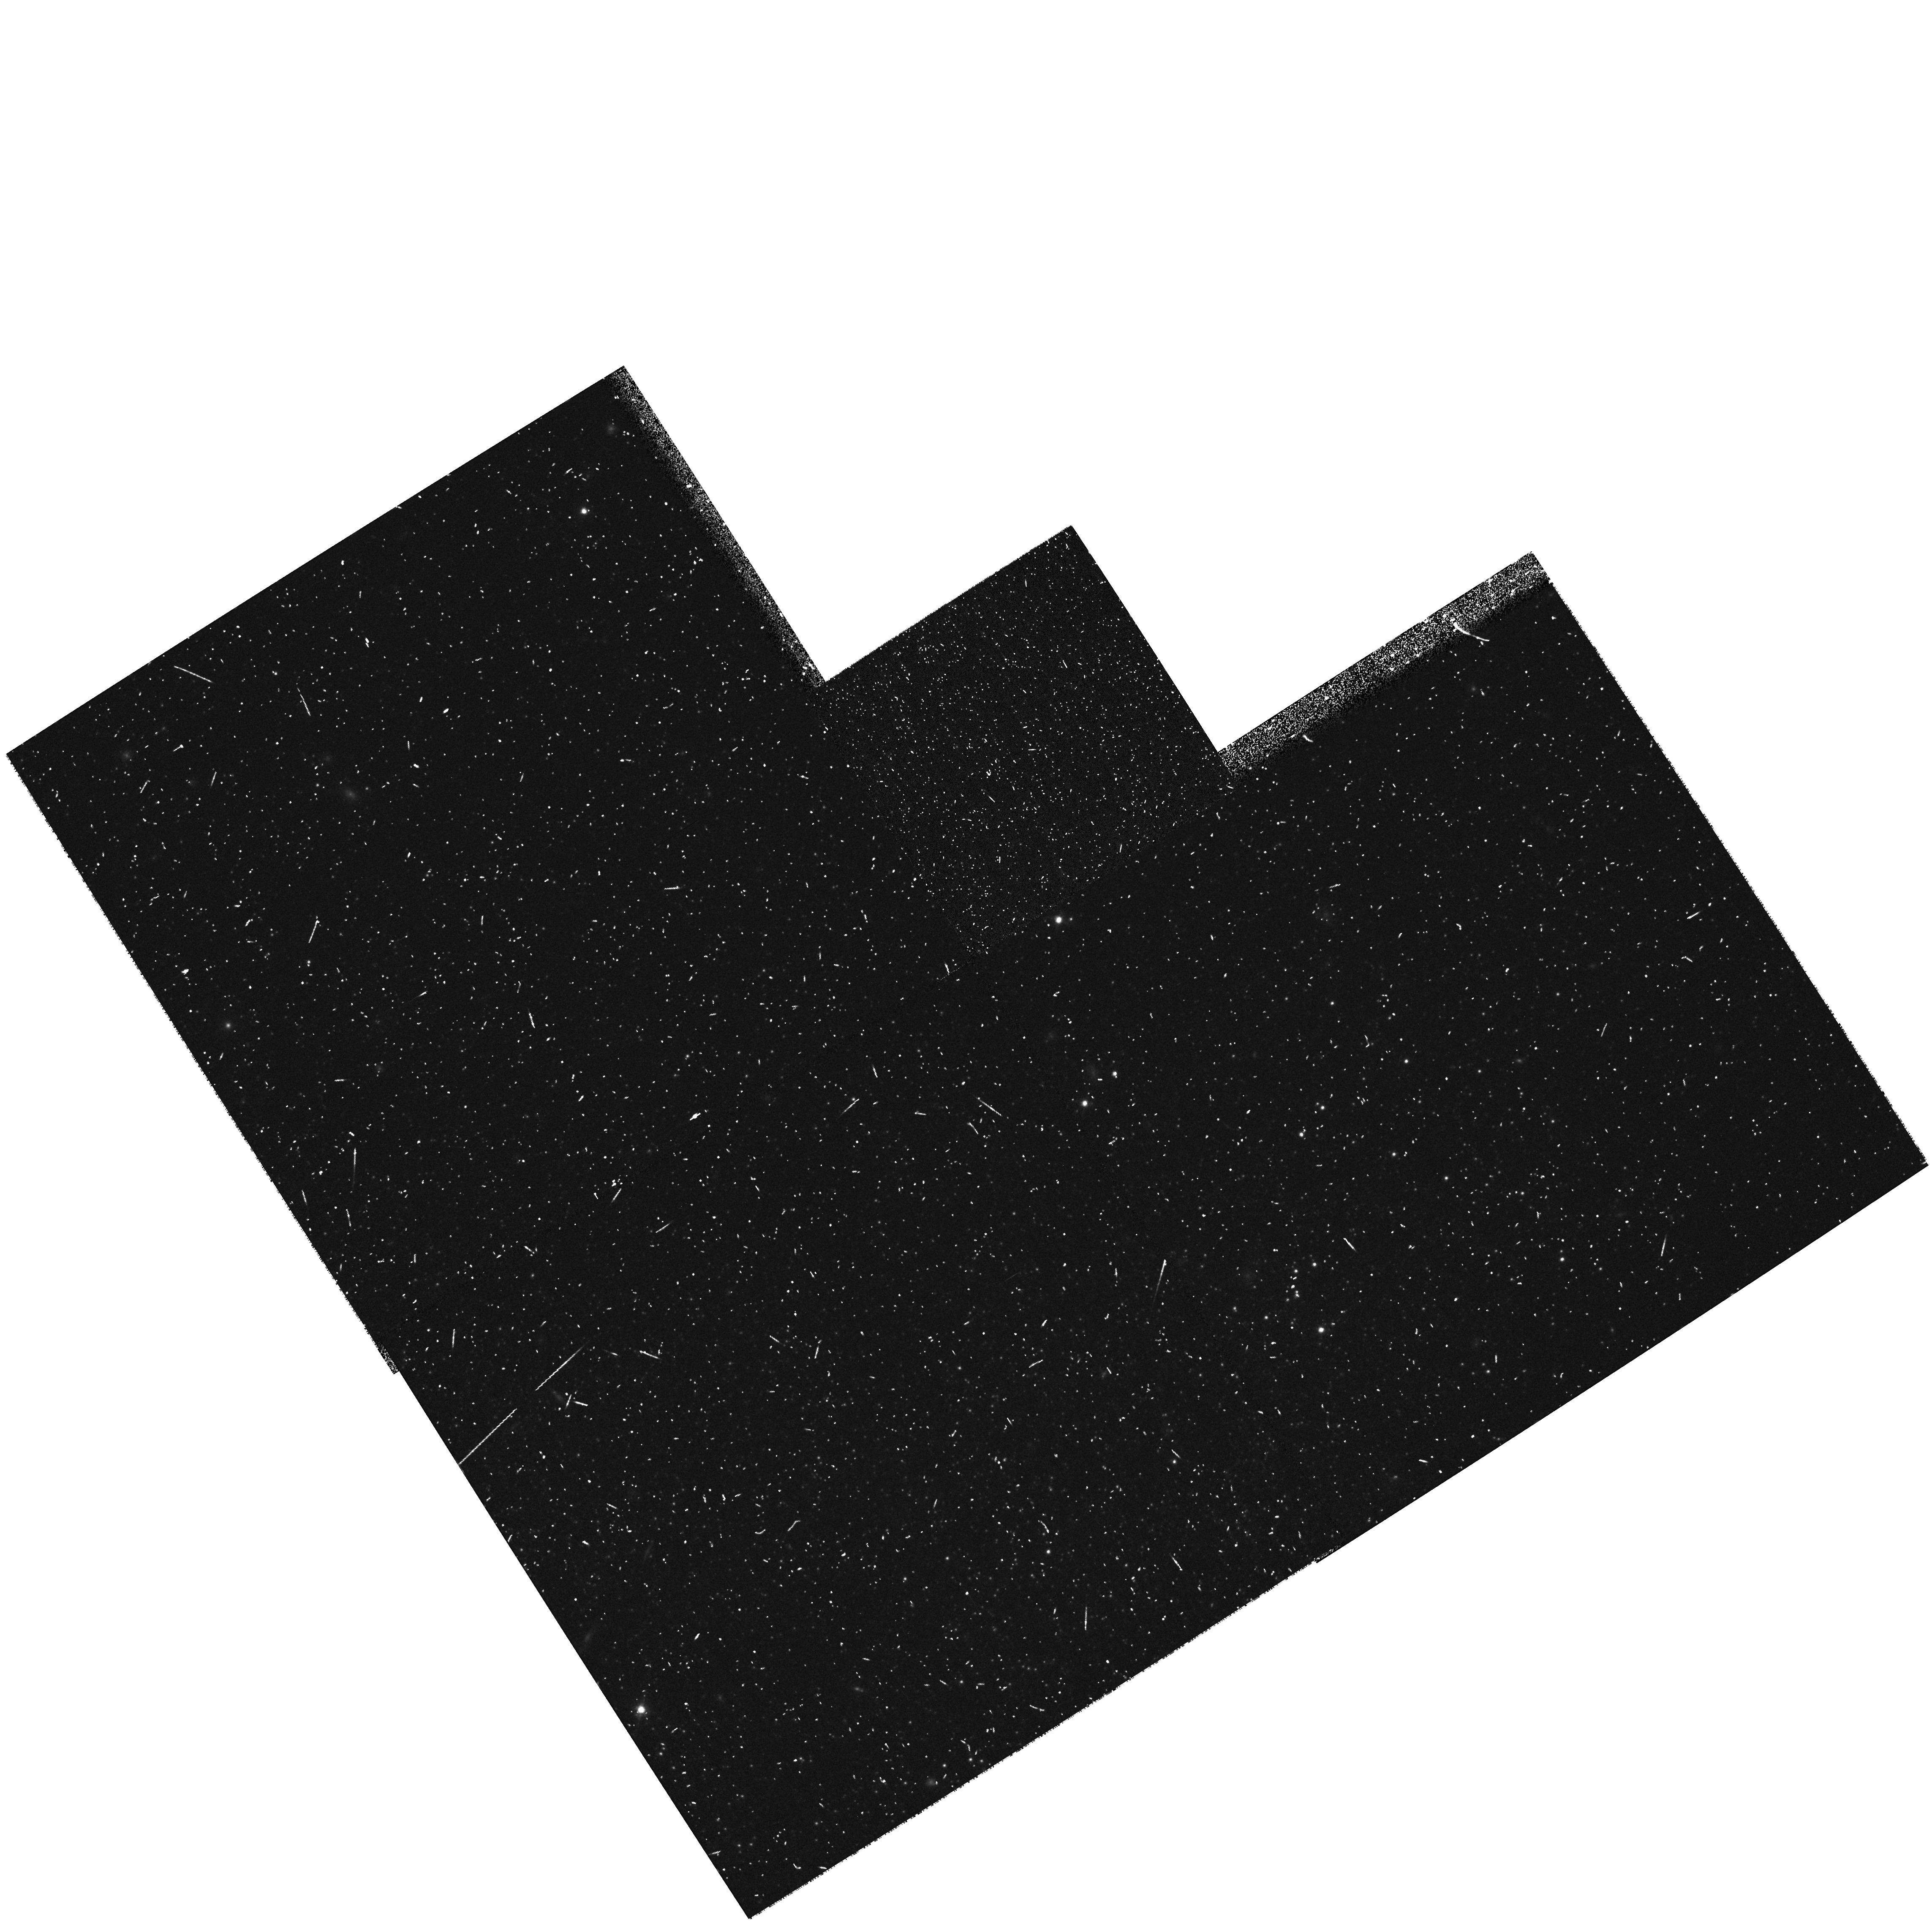
Target: HOLMBERGI
Instrument: WFPC2/PC
Filter: F814W
Exposure: 20 min
Observation ID: hst_8601_a9_wfpc2_pc_f814w_u672a9

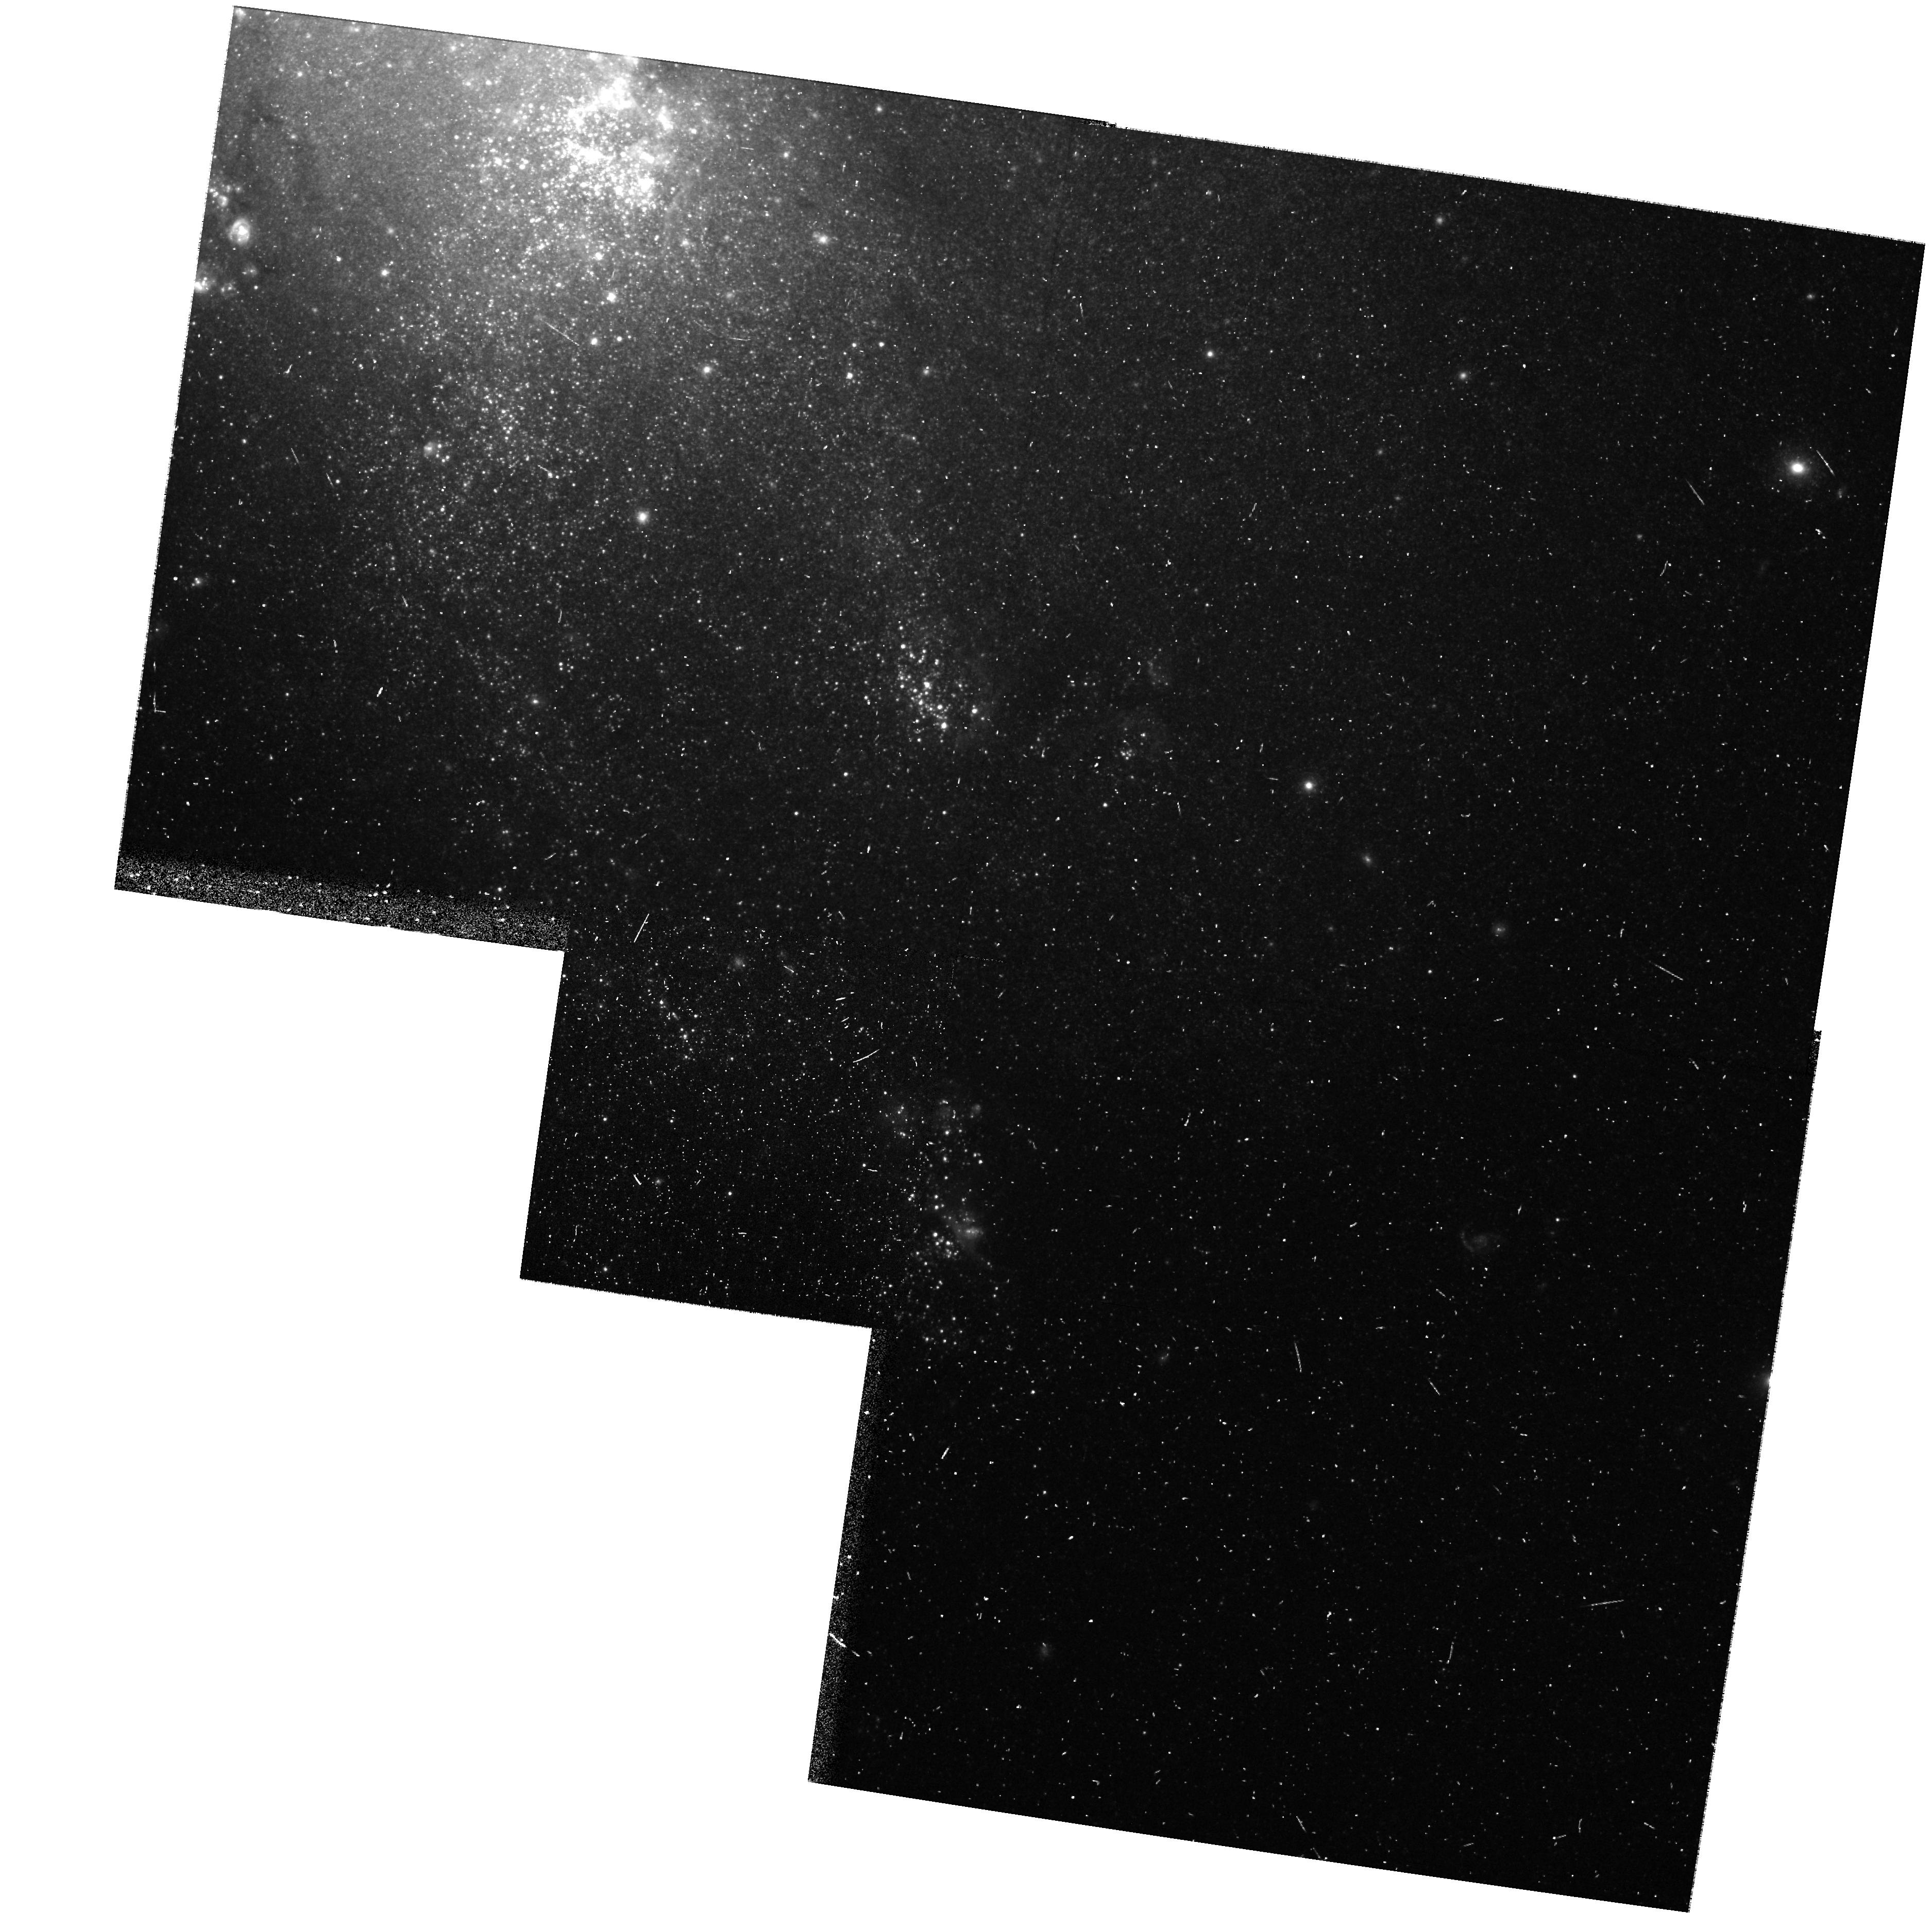
Target: NGC4449
Instrument: WFPC2/PC
Filter: F606W
Exposure: 10 min
Observation ID: hst_8601_b7_wfpc2_pc_f606w_u672b7

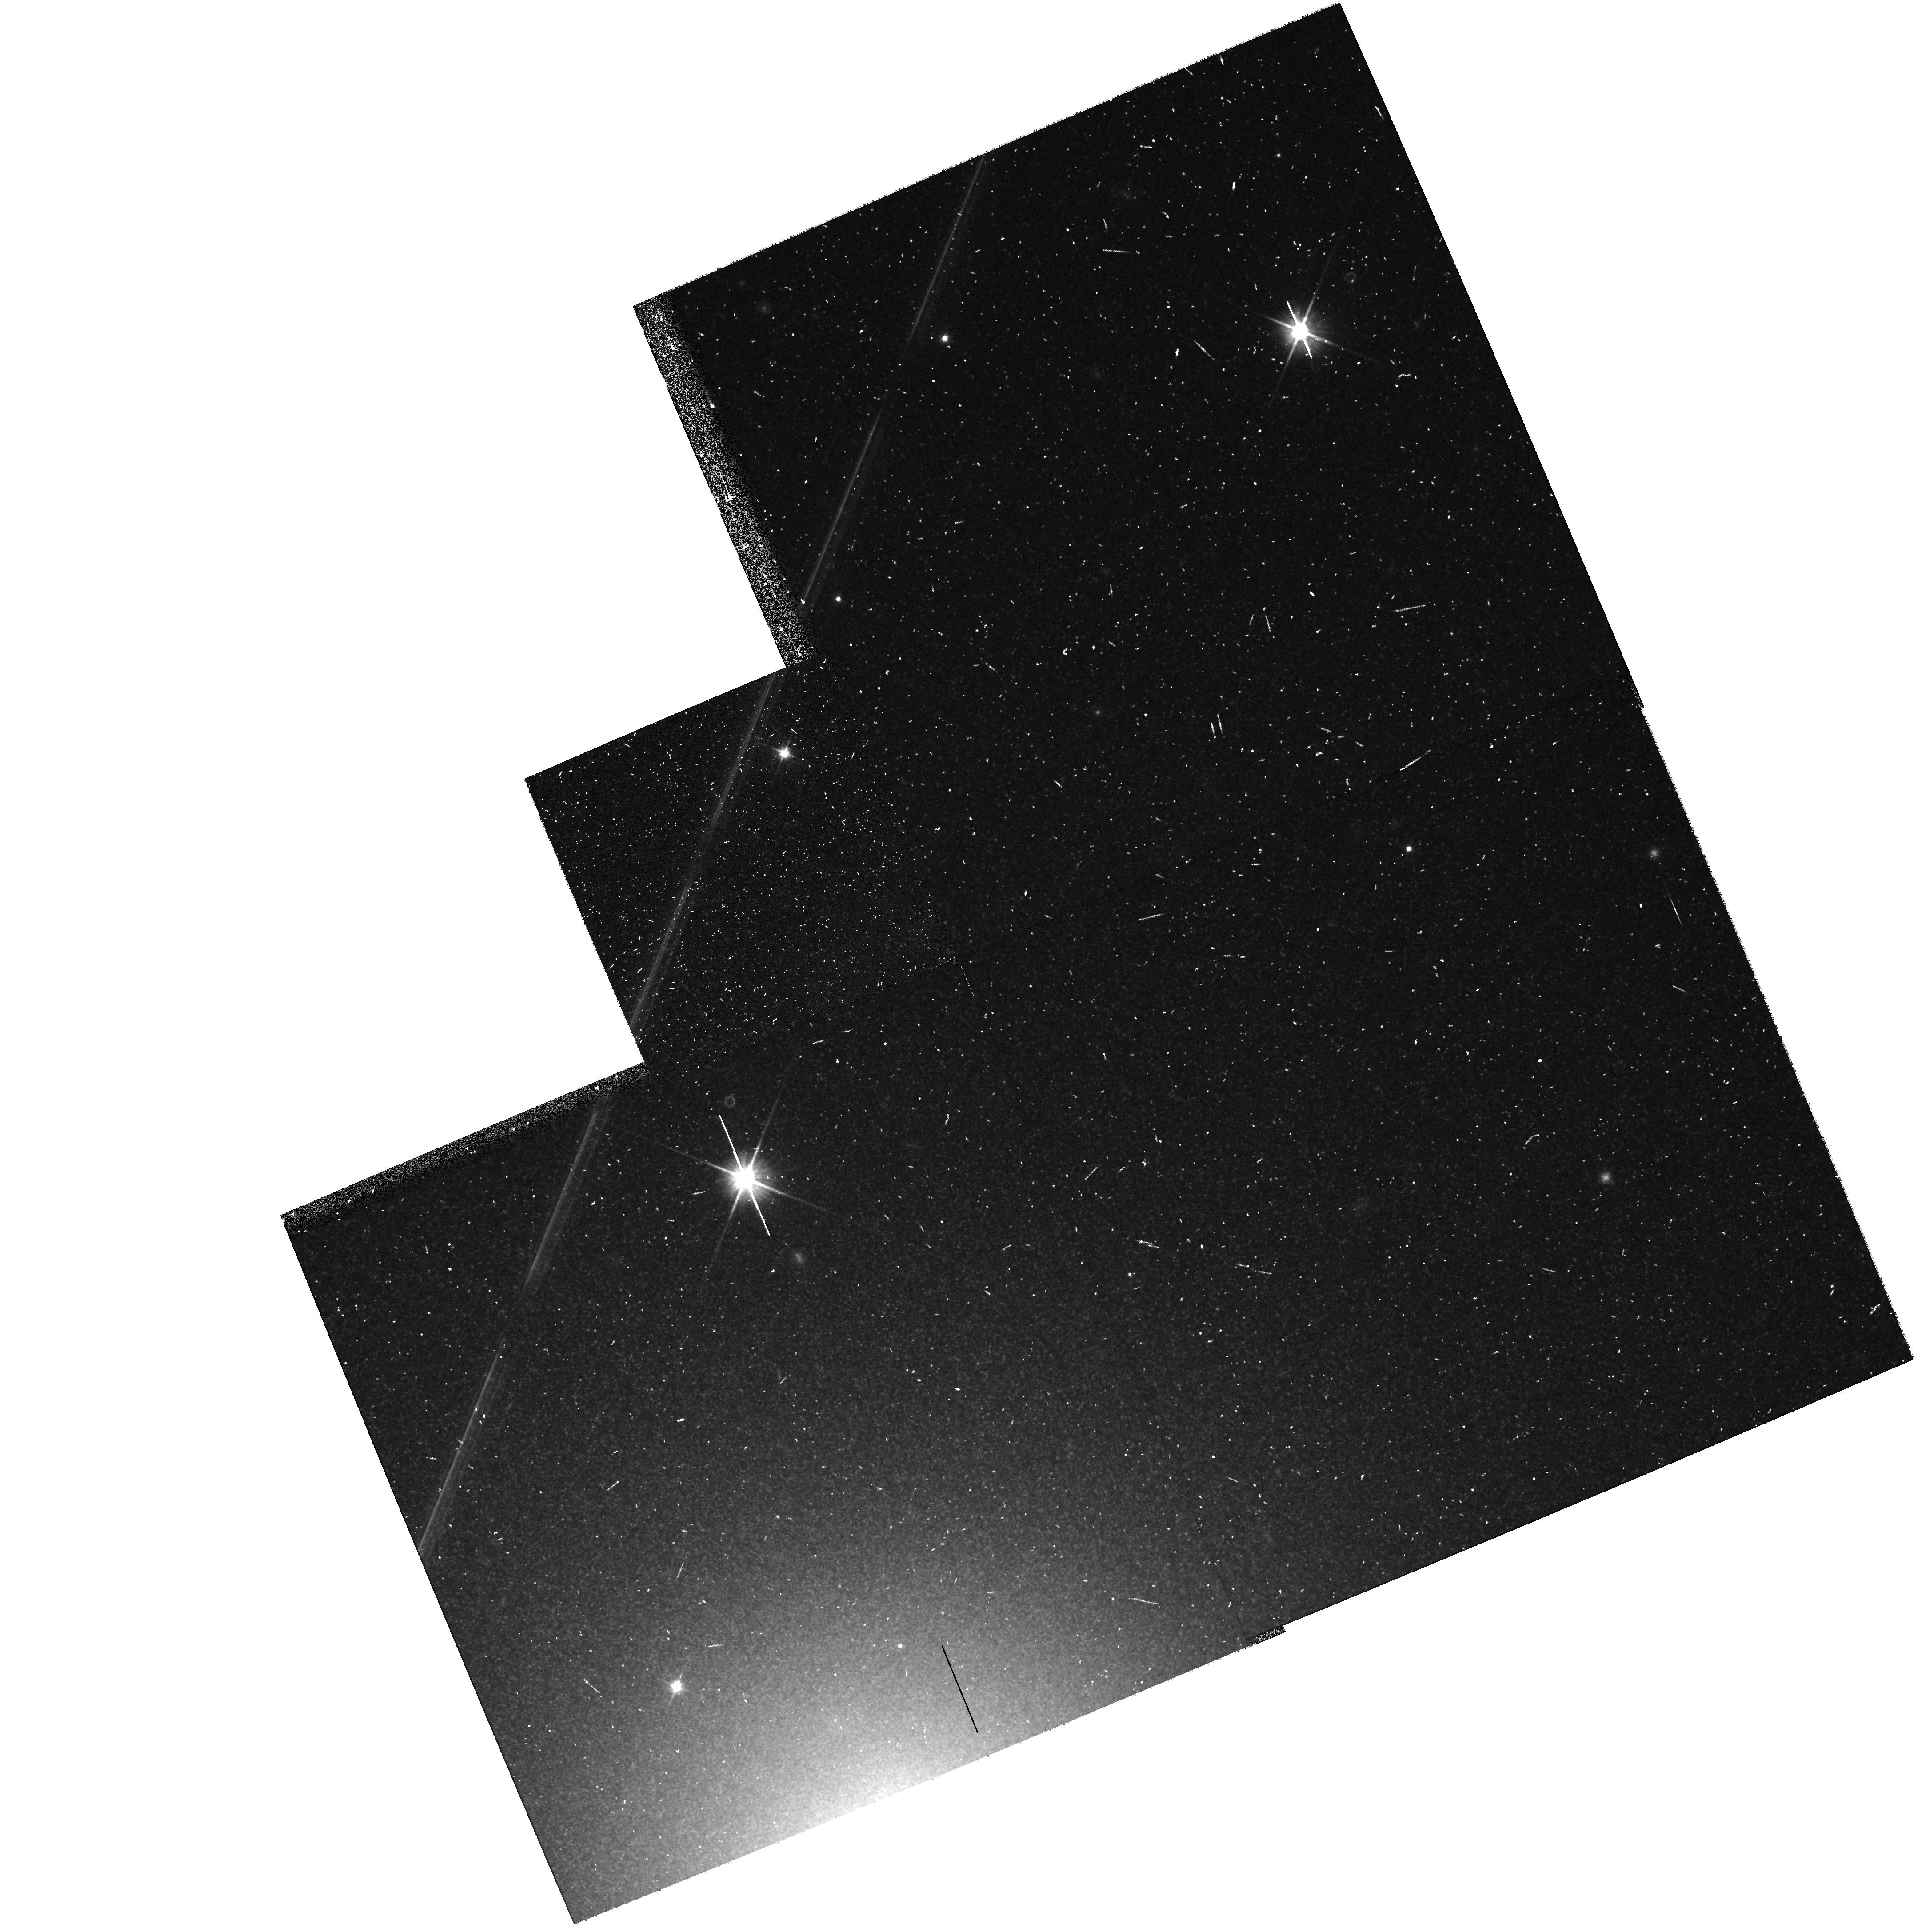
Target: NGC404
Instrument: WFPC2/PC
Filter: F606W
Exposure: 10 min
Observation ID: hst_8601_35_wfpc2_pc_f606w_u67235

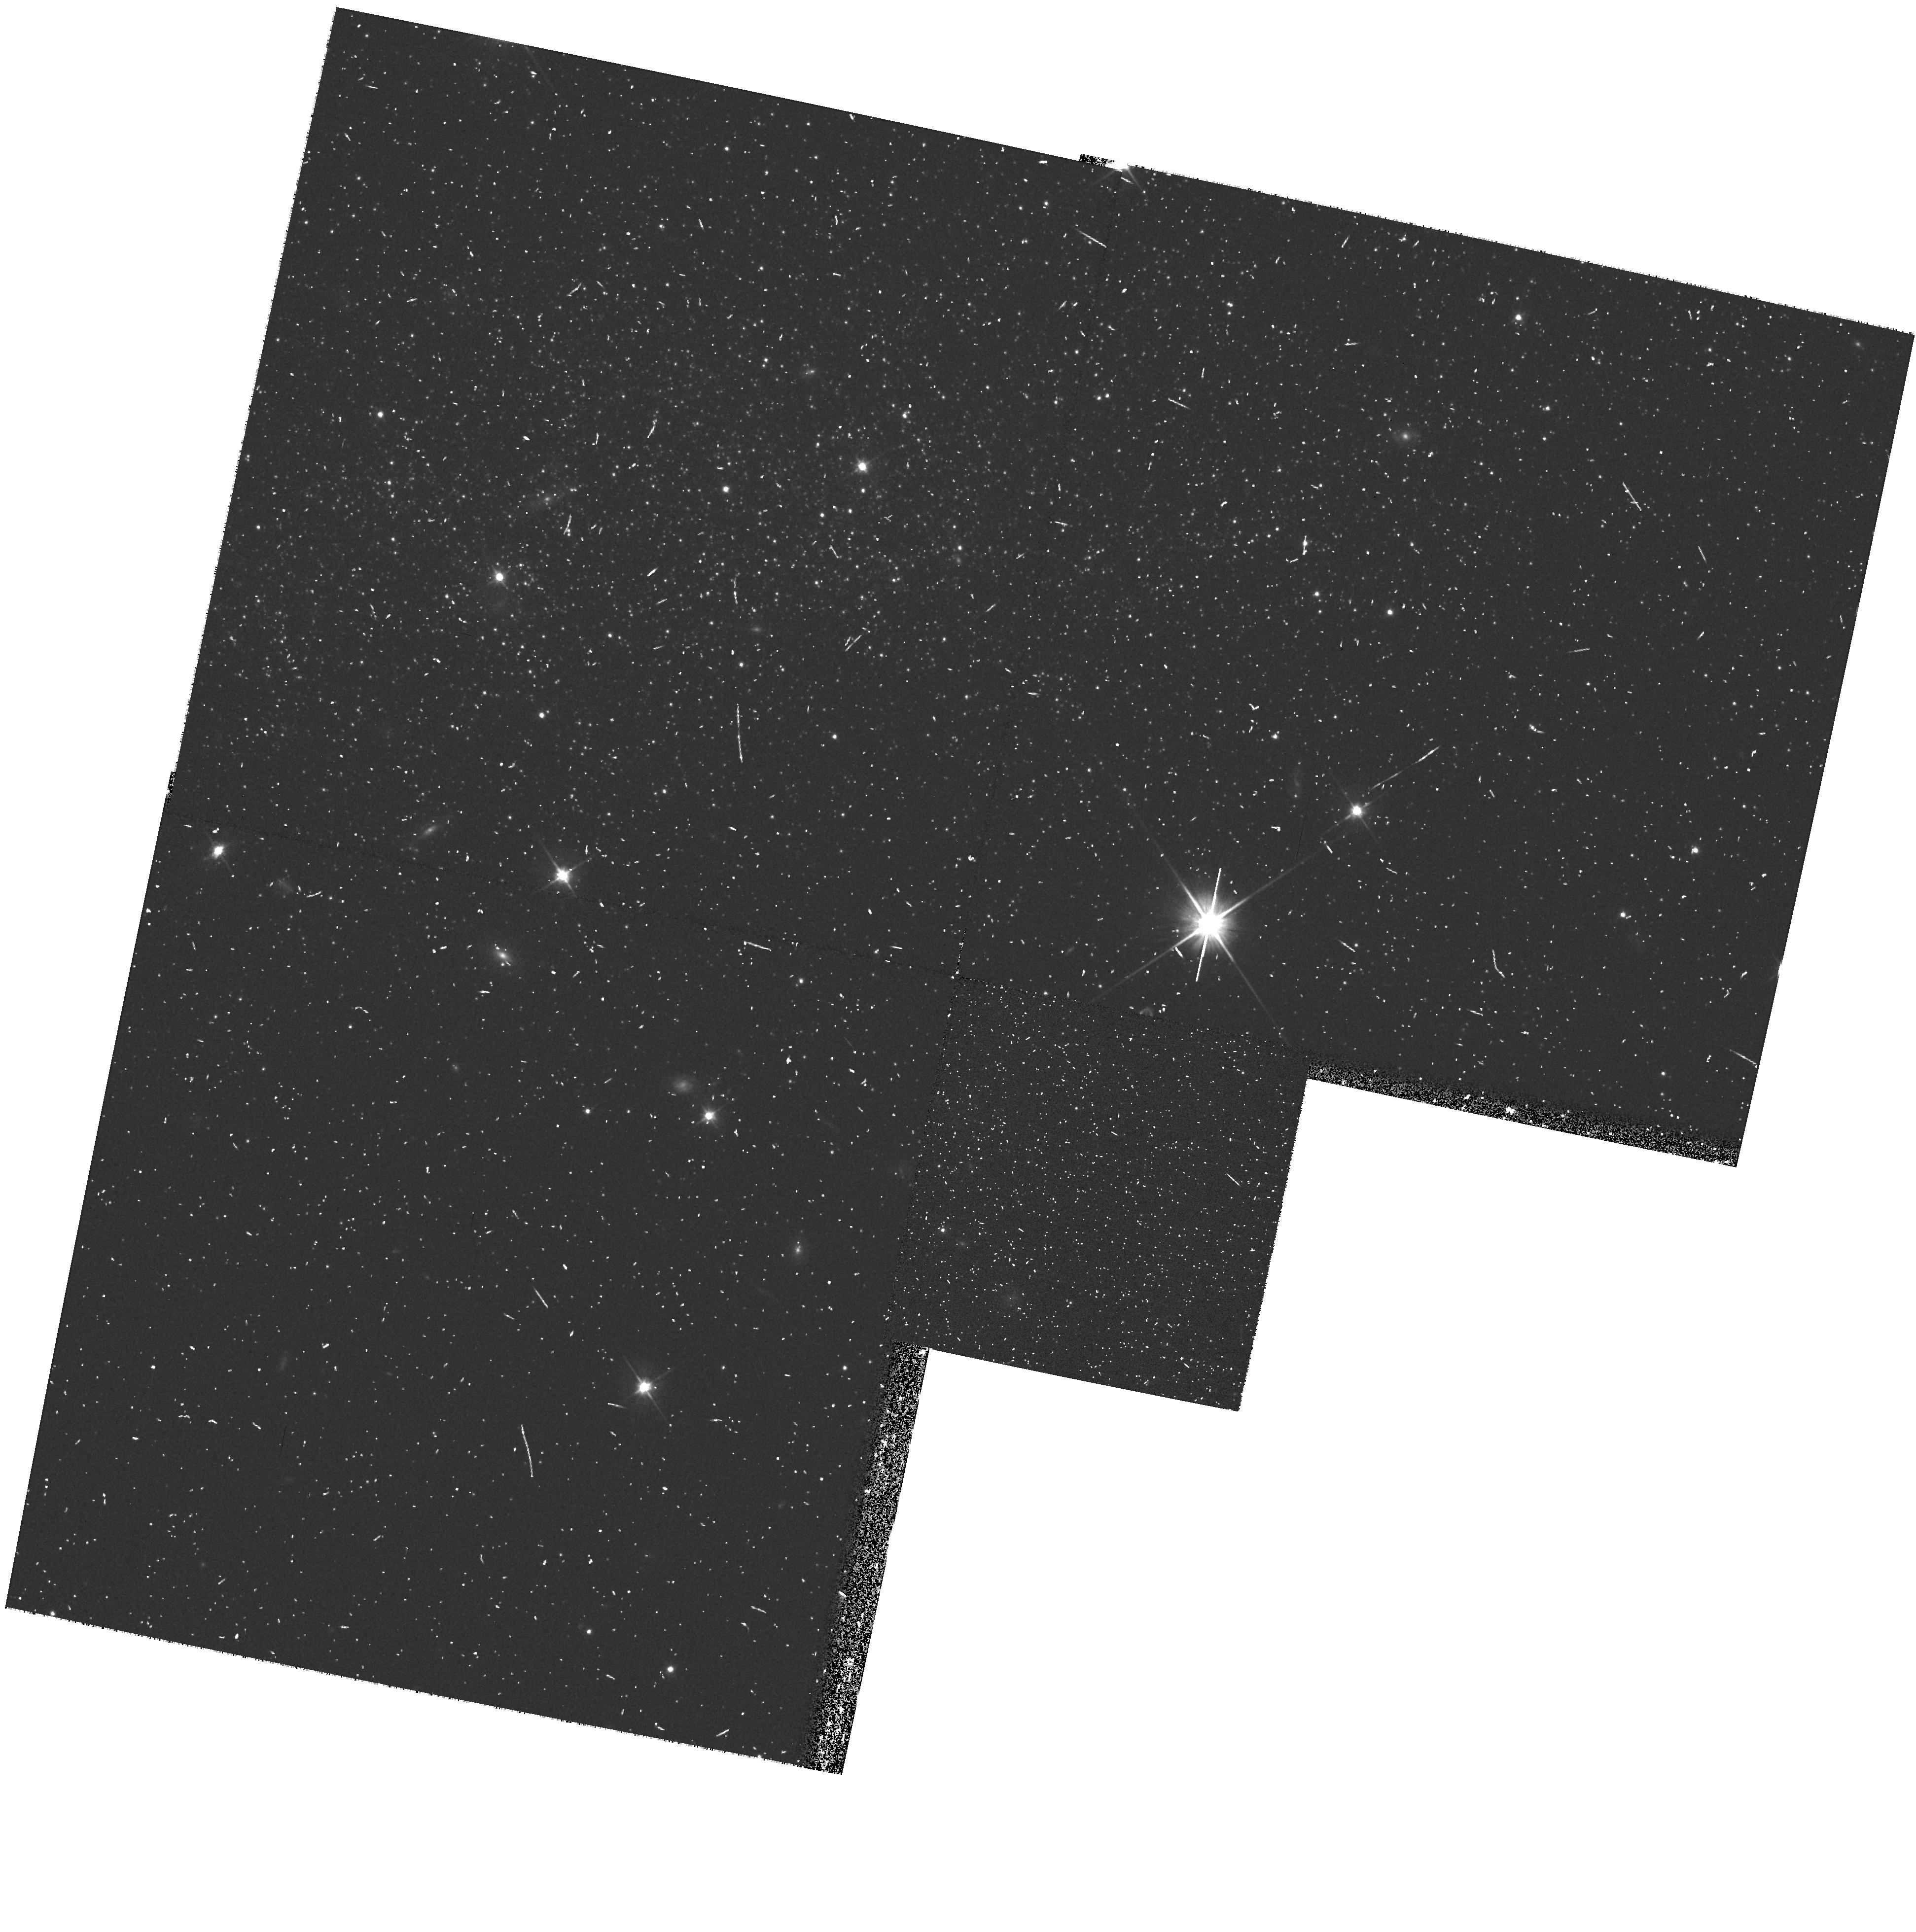
Target: DDO210
Instrument: WFPC2/PC
Filter: F606W
Exposure: 10 min
Observation ID: hst_8601_03_wfpc2_pc_f606w_u67203

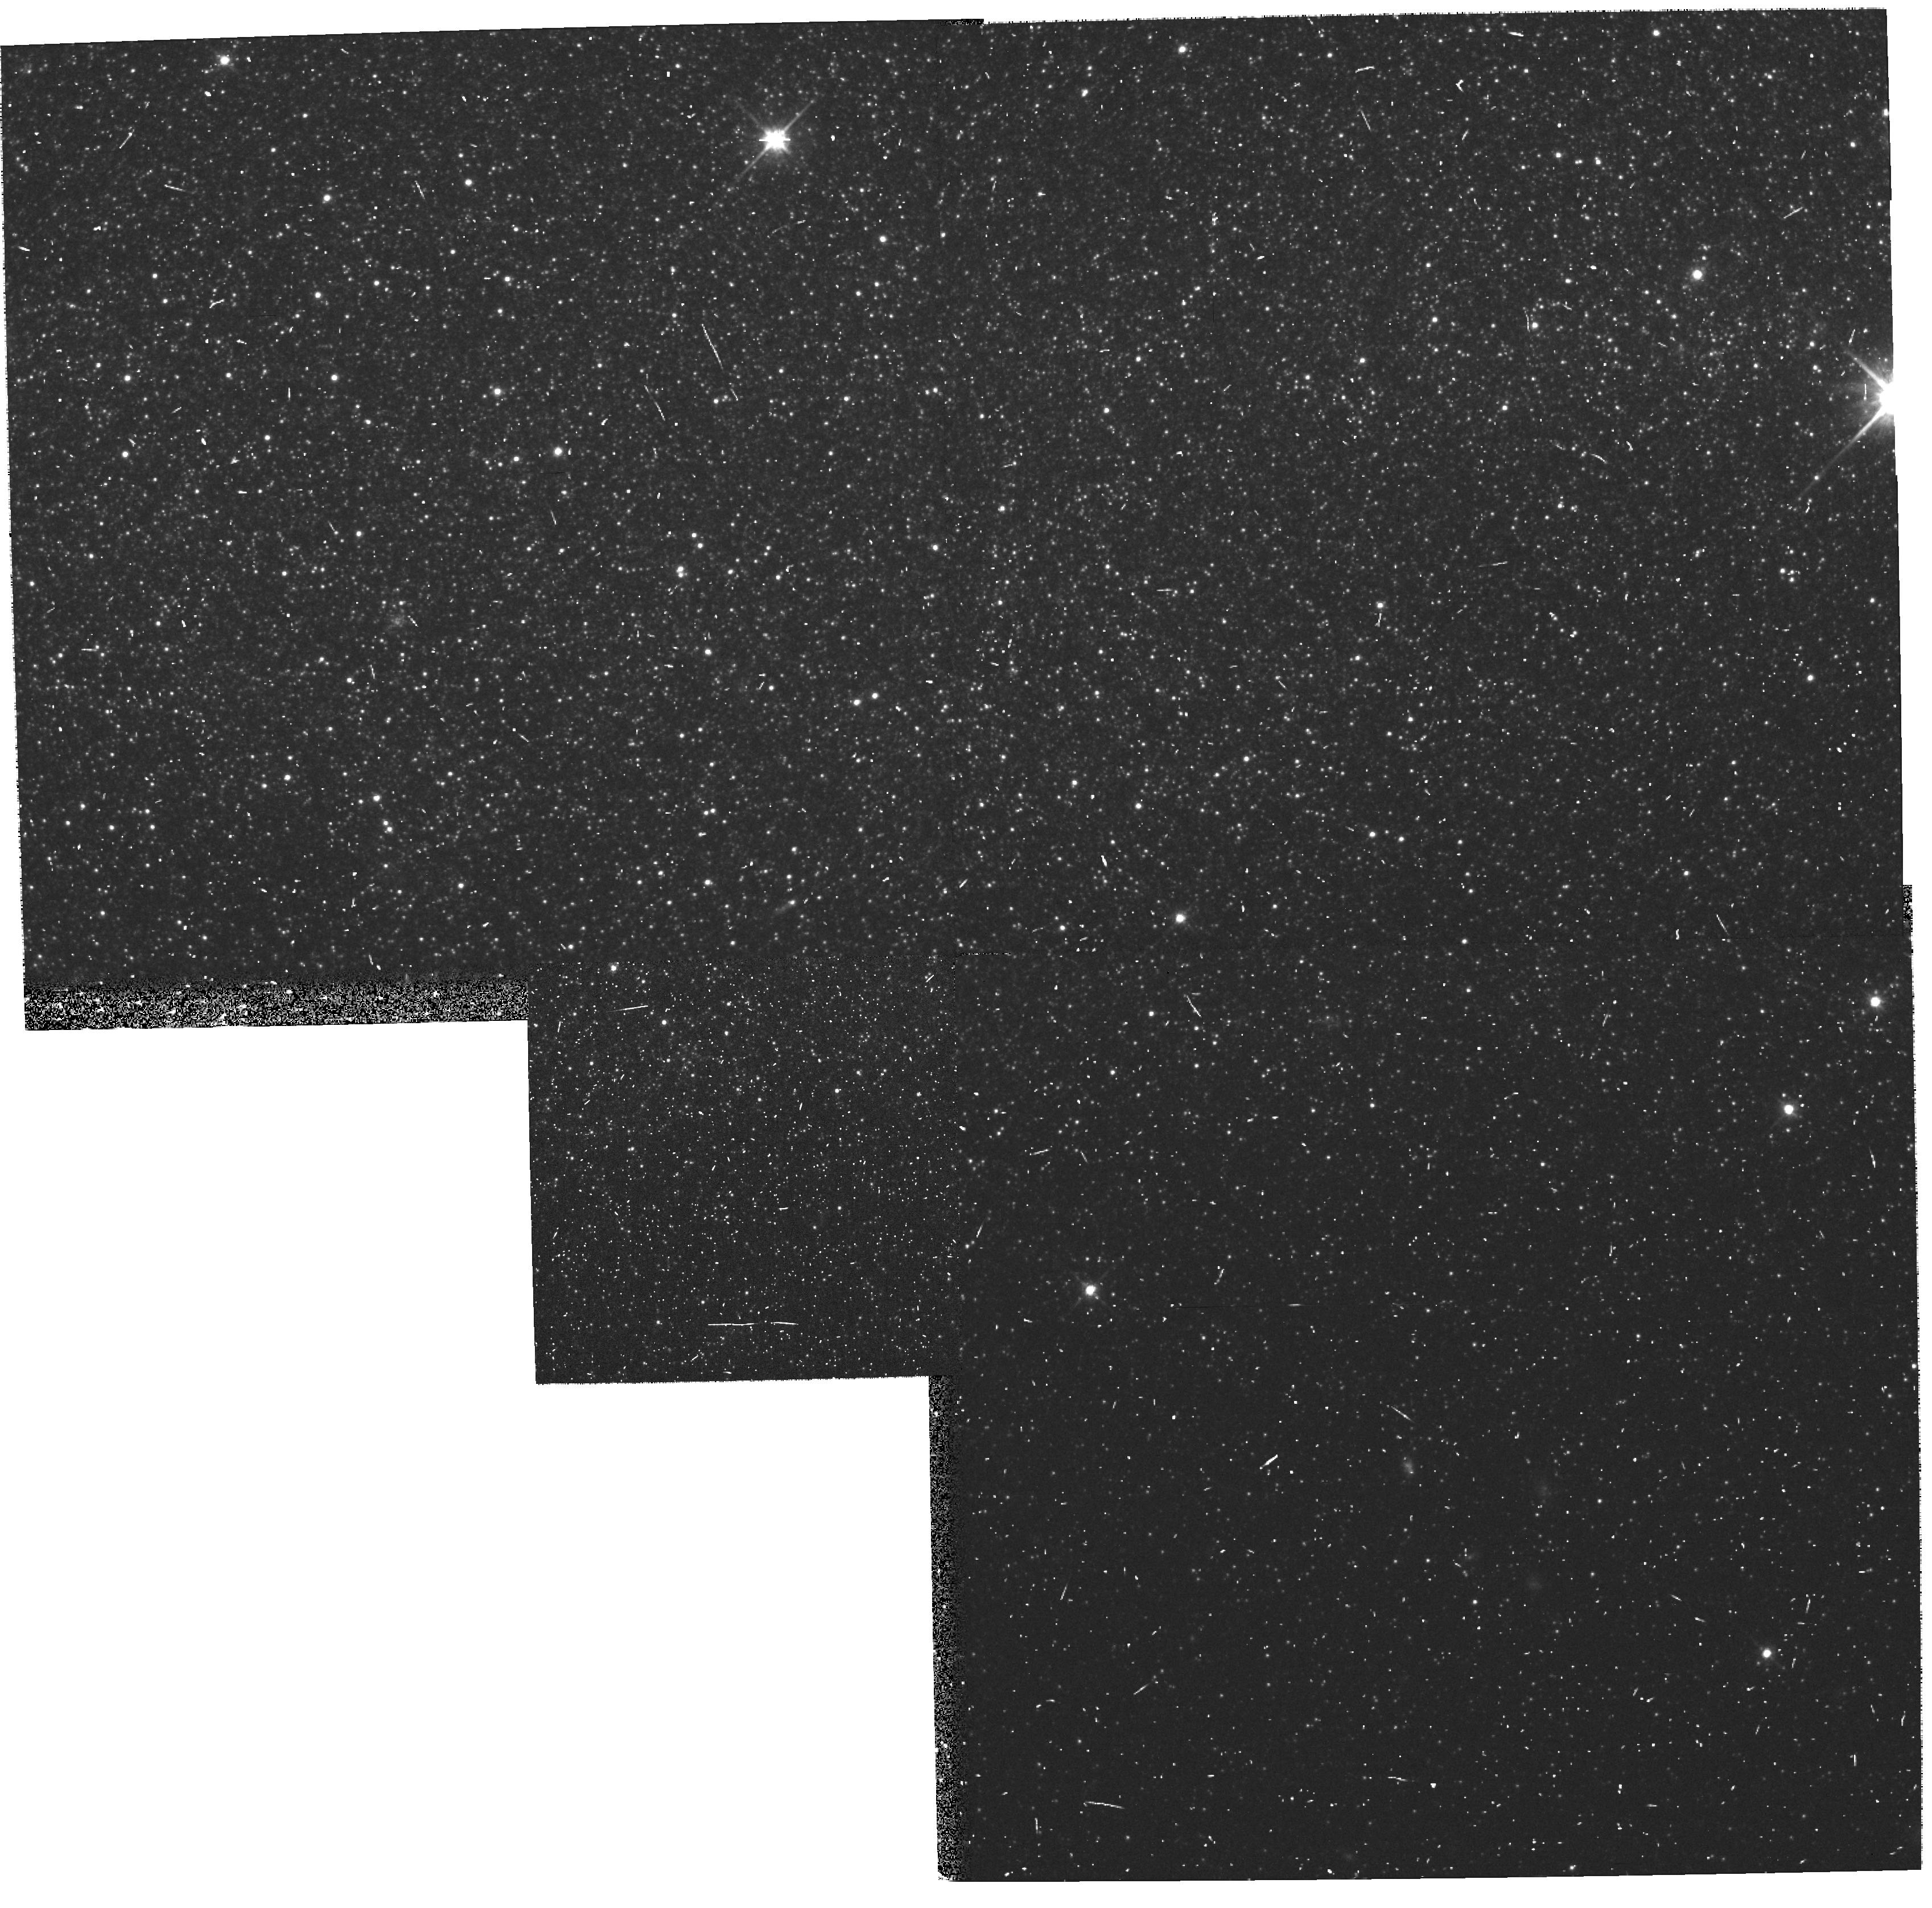
Target: NGC3109
Instrument: WFPC2/PC
Filter: F814W
Exposure: 10 min
Observation ID: hst_8601_05_wfpc2_pc_f814w_u67205

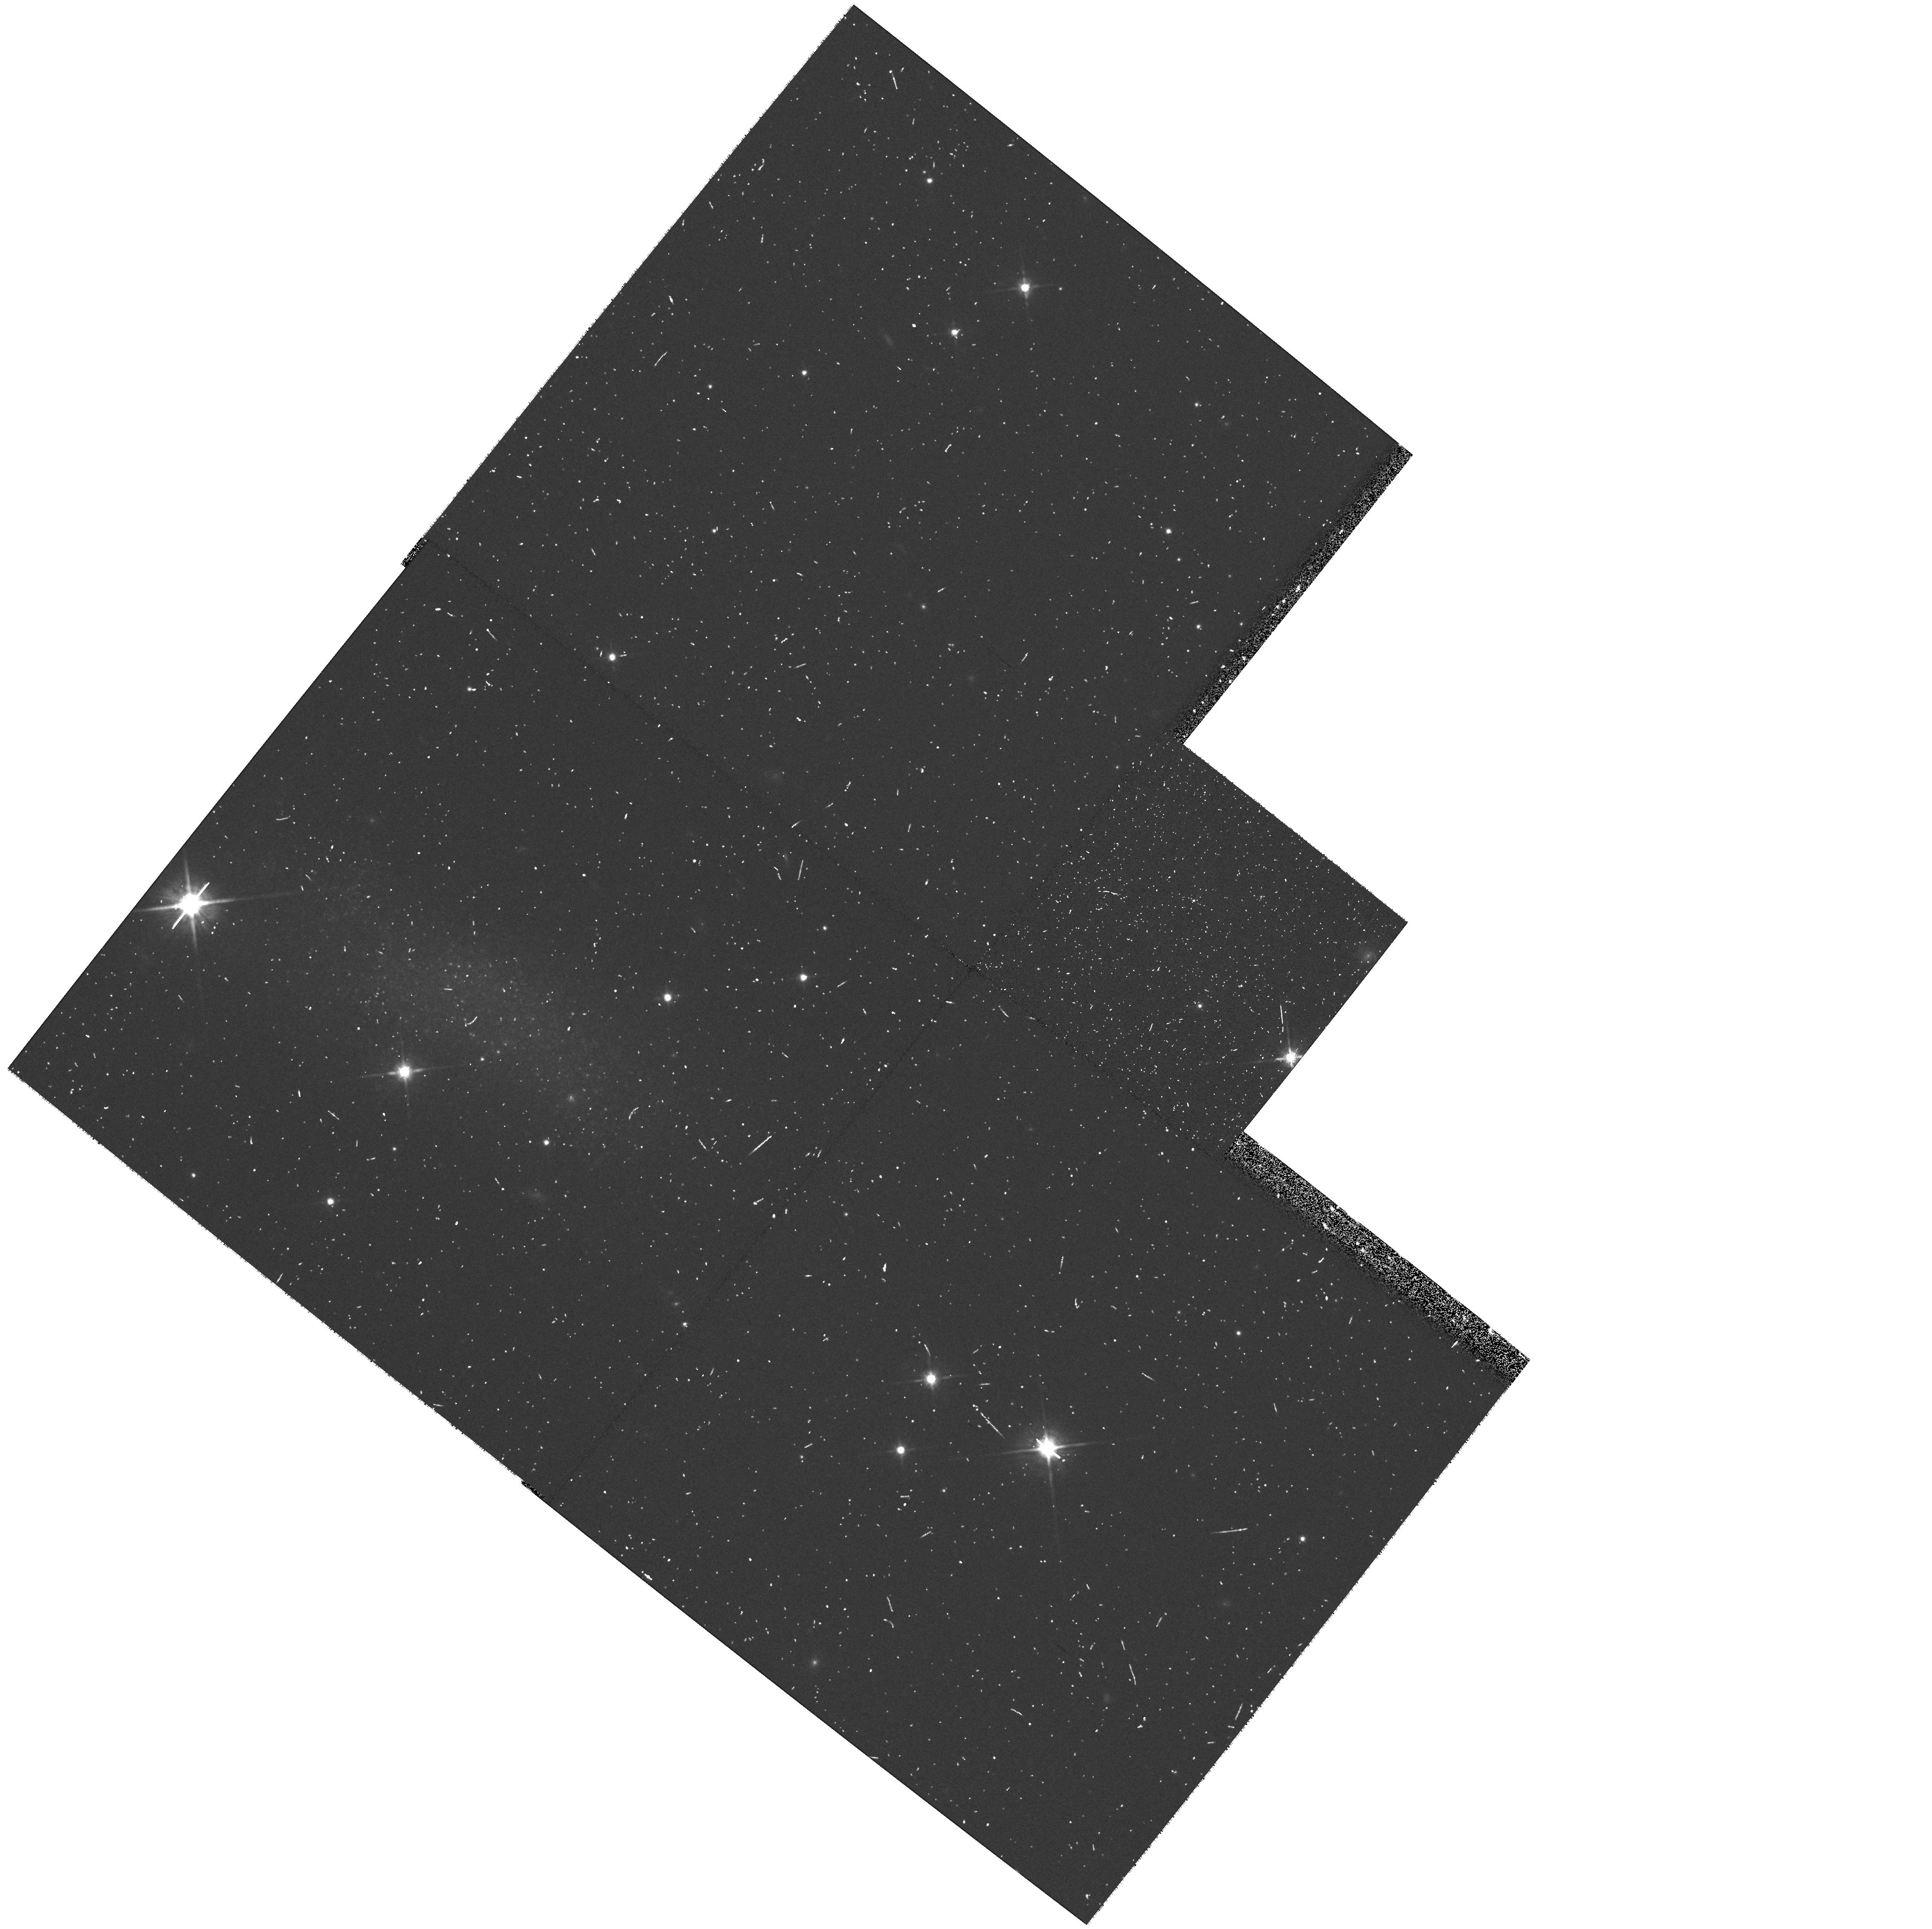
Target: KK065
Instrument: WFPC2/PC
Filter: F814W
Exposure: 10 min
Observation ID: hst_8601_77_wfpc2_pc_f814w_u67277

A Snapshot Survey of Probable Nearby Galaxies (PI: Seitzer, Patrick O.)

The census of galaxies in the Local Volume of space is very incomplete, particularly at the faint end. We propose to continue our very successful snapshot survey to use the high spatial resolution of HST to determine whether selected galaxies are nearby on the basis of resolution into stars, and the magnitudes and colors of the brightest stars. In the first 2 months of the cycle 8 proposal, data was obtained on 18 candidates, and 15 are within 4 Mpc based on the magnitudes of the brightest stars. We are rapidly increasing the number of confirmed galaxies within 4 Mpc. Our sample is primarily chosen from the survey by team members Karachentsev & Karachentseva (KK98) of some 260 nearby dwarf galaxy candidates. Our F606W & F814W snapshot survey will concentrate on 125 unobserved candidates. One HST orbit per galaxy results in a distance from the magnitude of the tip of the red giant branch (TRGB) and is sufficiently deep to identify the brightest stellar population if the galaxy is within 4 Mpc. Keck, VLT, and other large telescopes will be used for spectroscopic follow-up for abundances and kinematics. The survey has already discovered two possibly isolated dwarf galaxies not associated with any galaxy or group. Since the sample to be observed is chosen from an all sky sample, we will be able to determine if there is a significant number of such isolated dwarf galaxies.